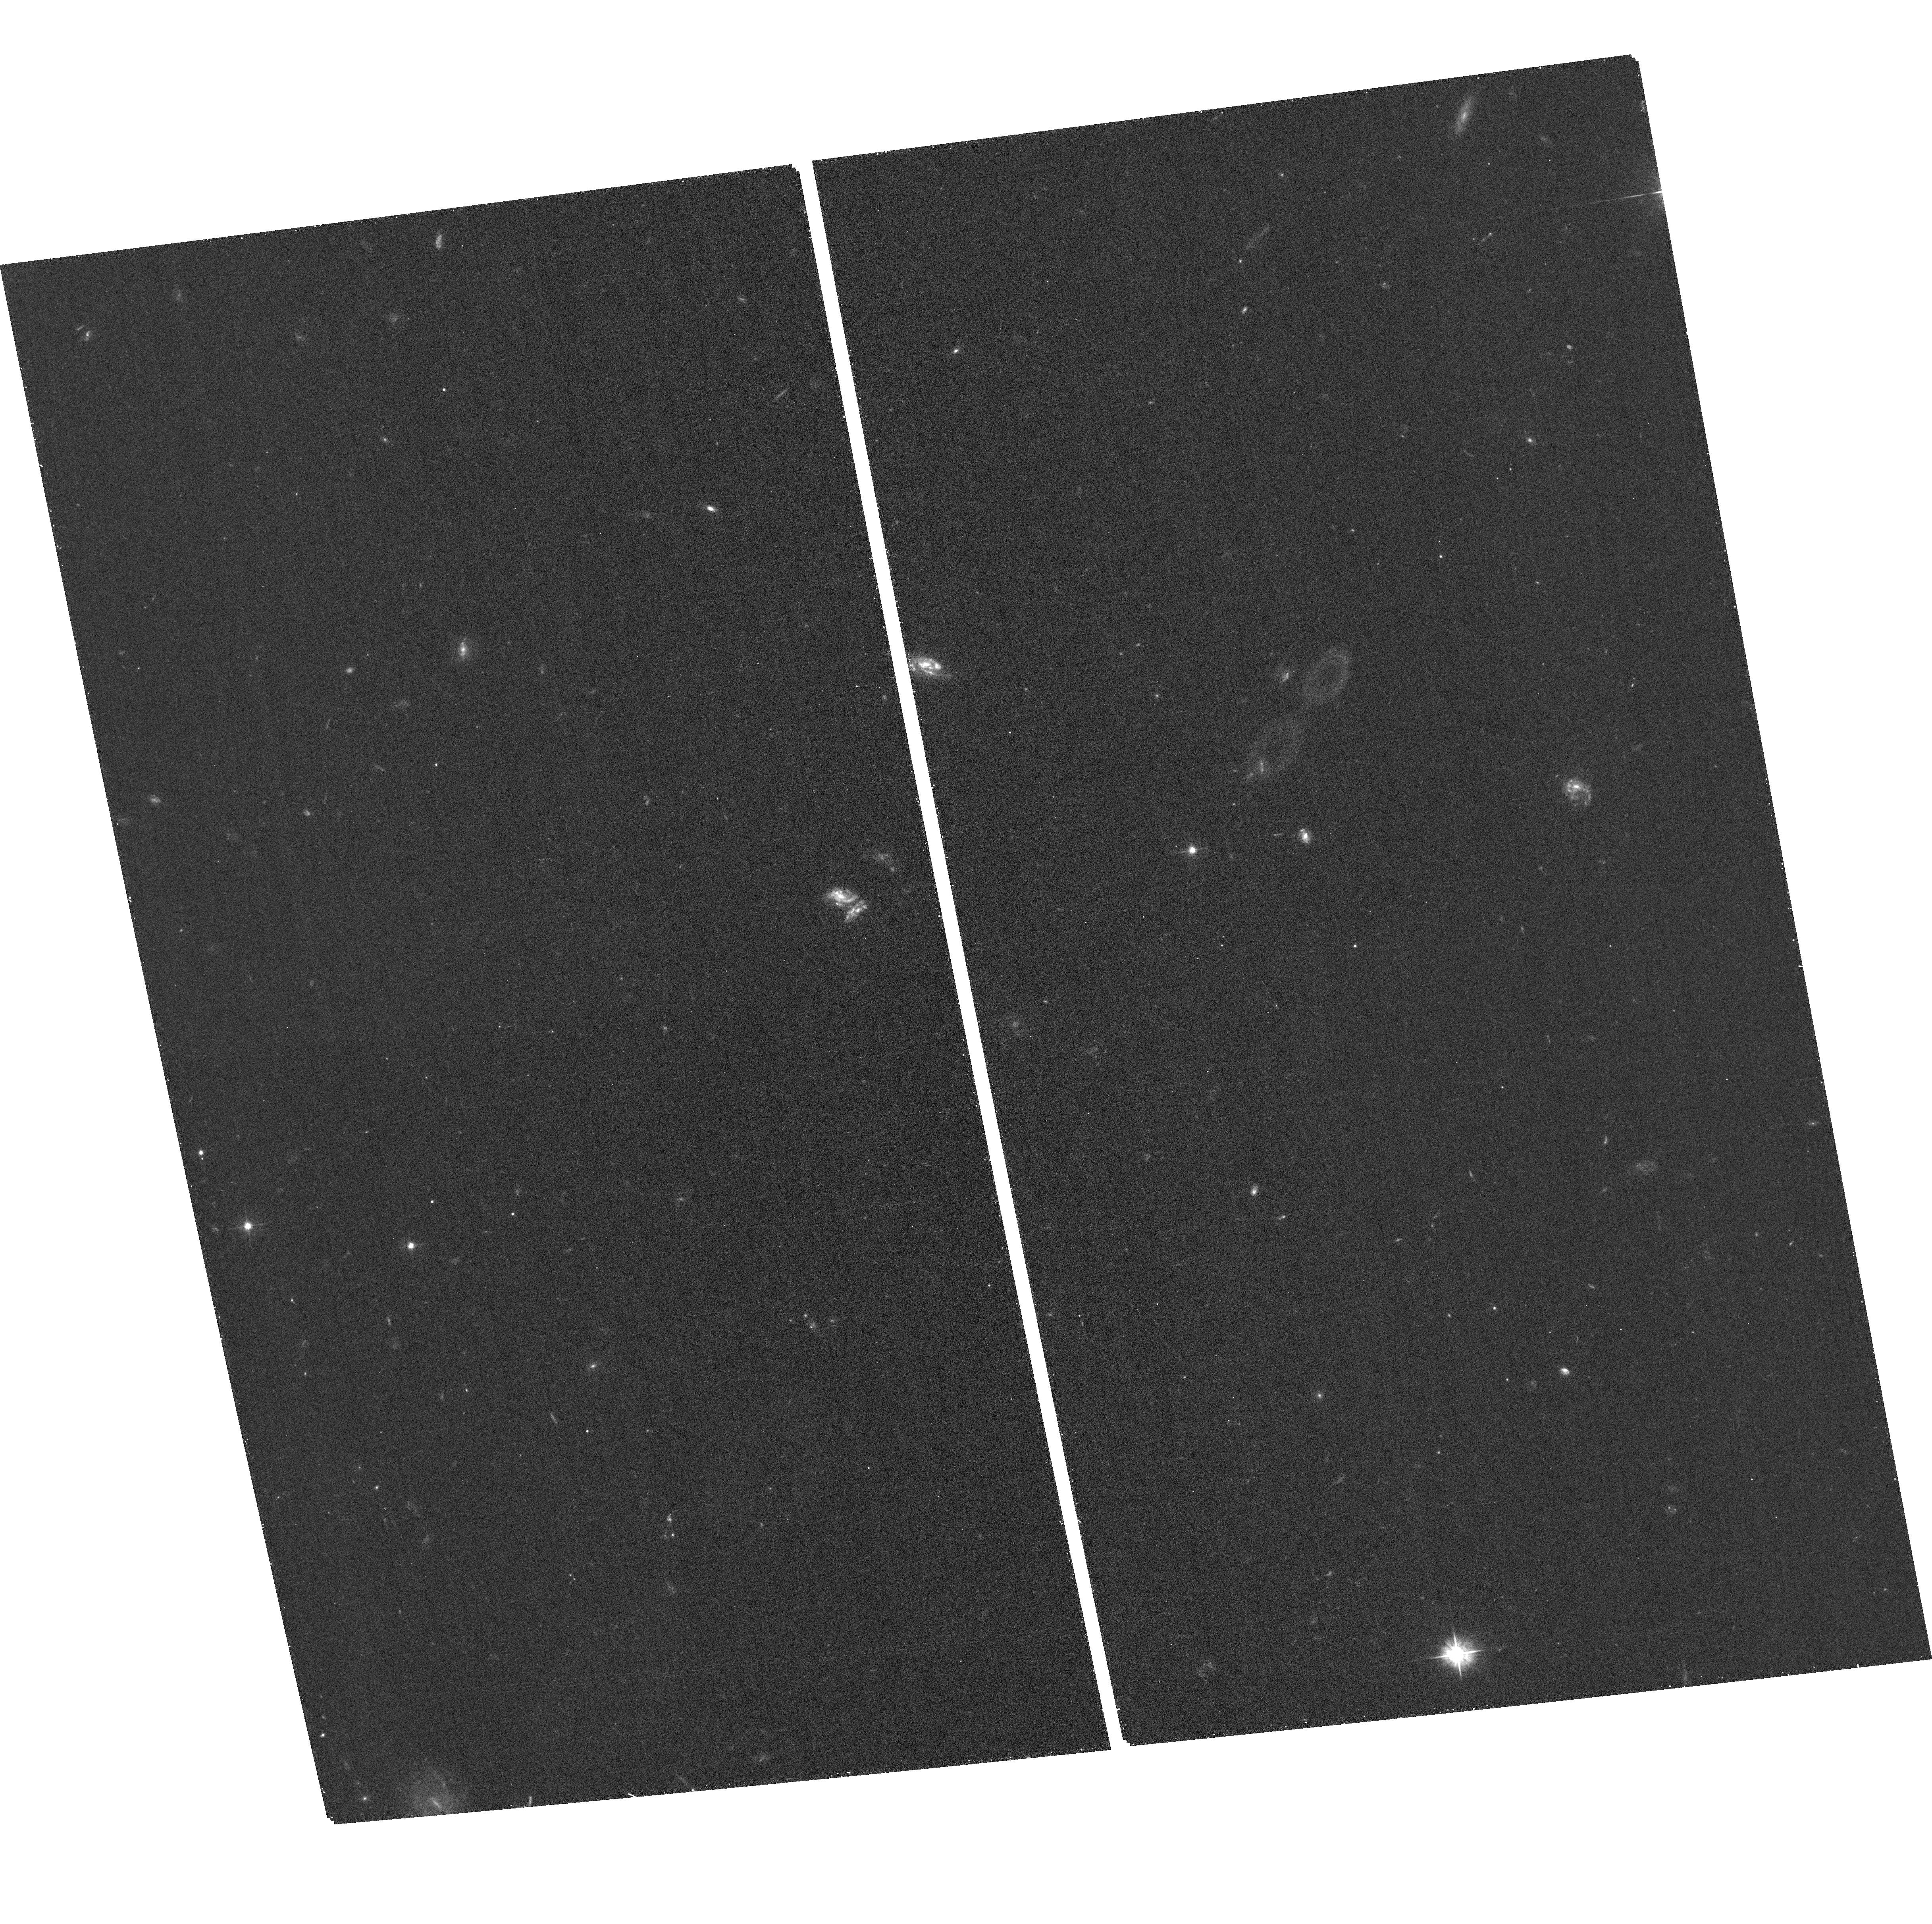
Target: GRB190114C. Instrument: ACS/WFC. Filter: F475W. Exposure: 18 min. Observation ID: hst_15684_03_acs_wfc_f475w_jdyo03

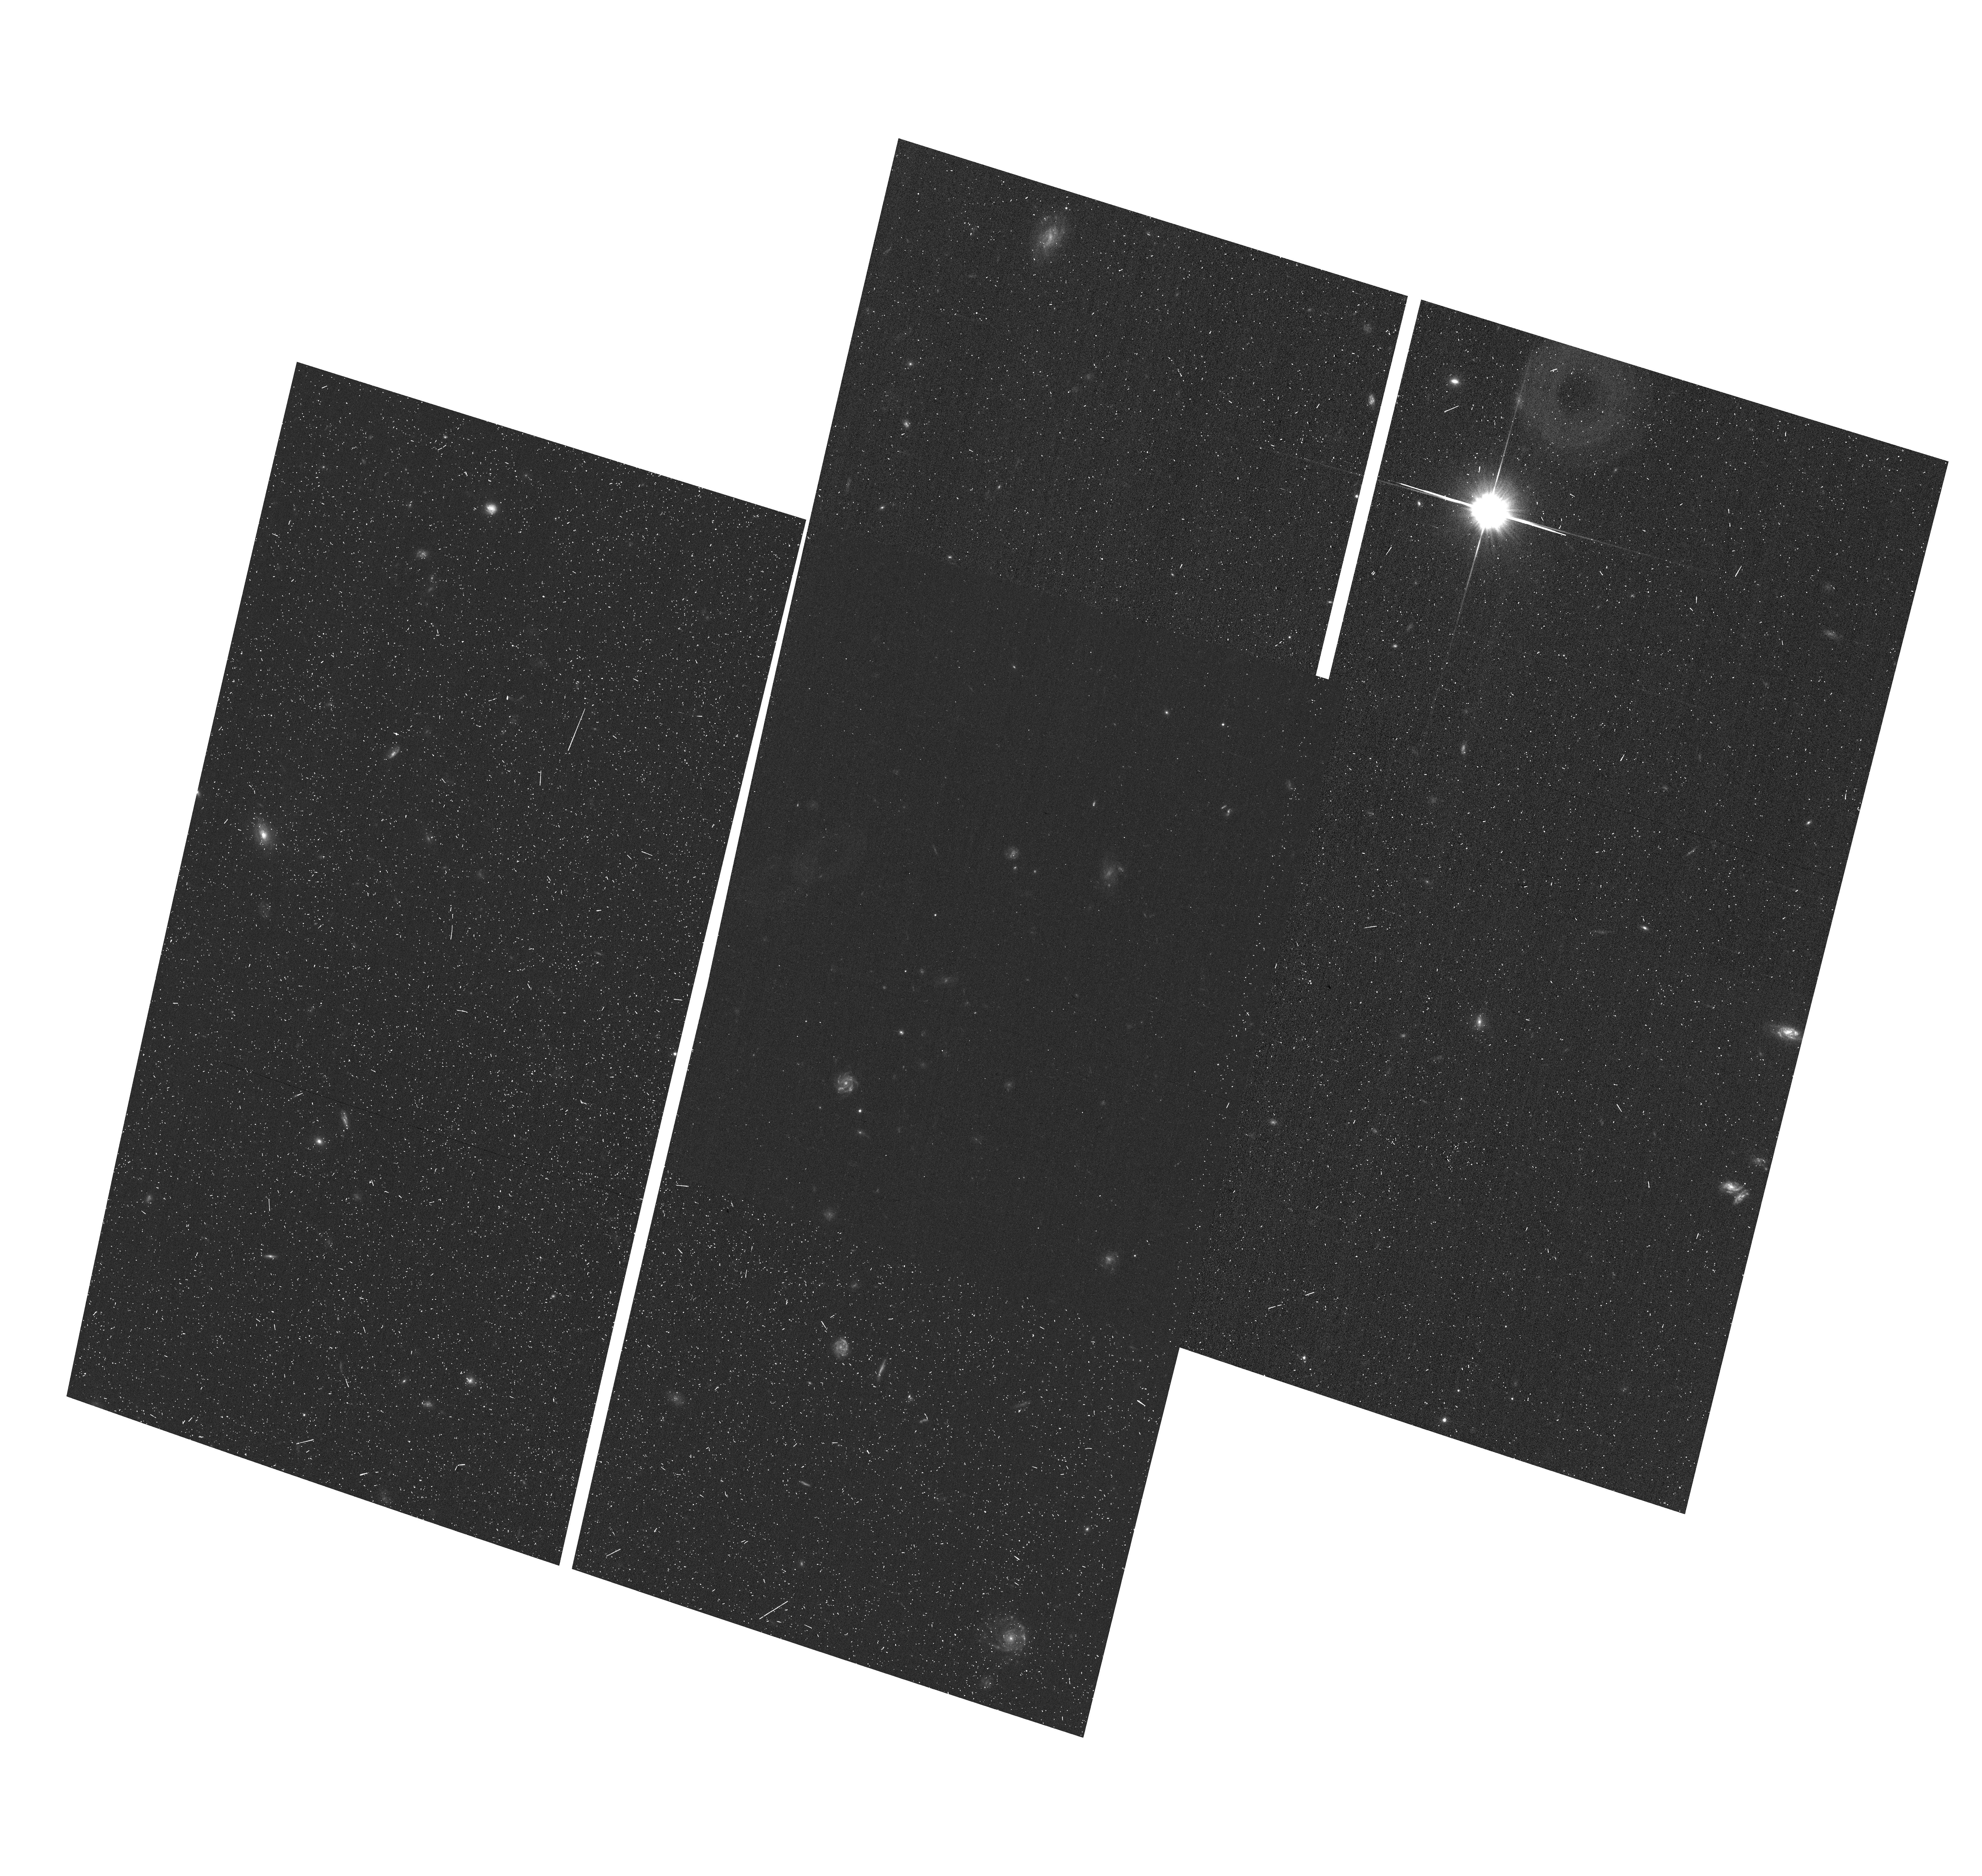
Target: GRB190114C. Instrument: ACS/WFC. Filter: F606W. Exposure: 9 min. Observation ID: hst_15684_01_acs_wfc_f606w_jdyo01

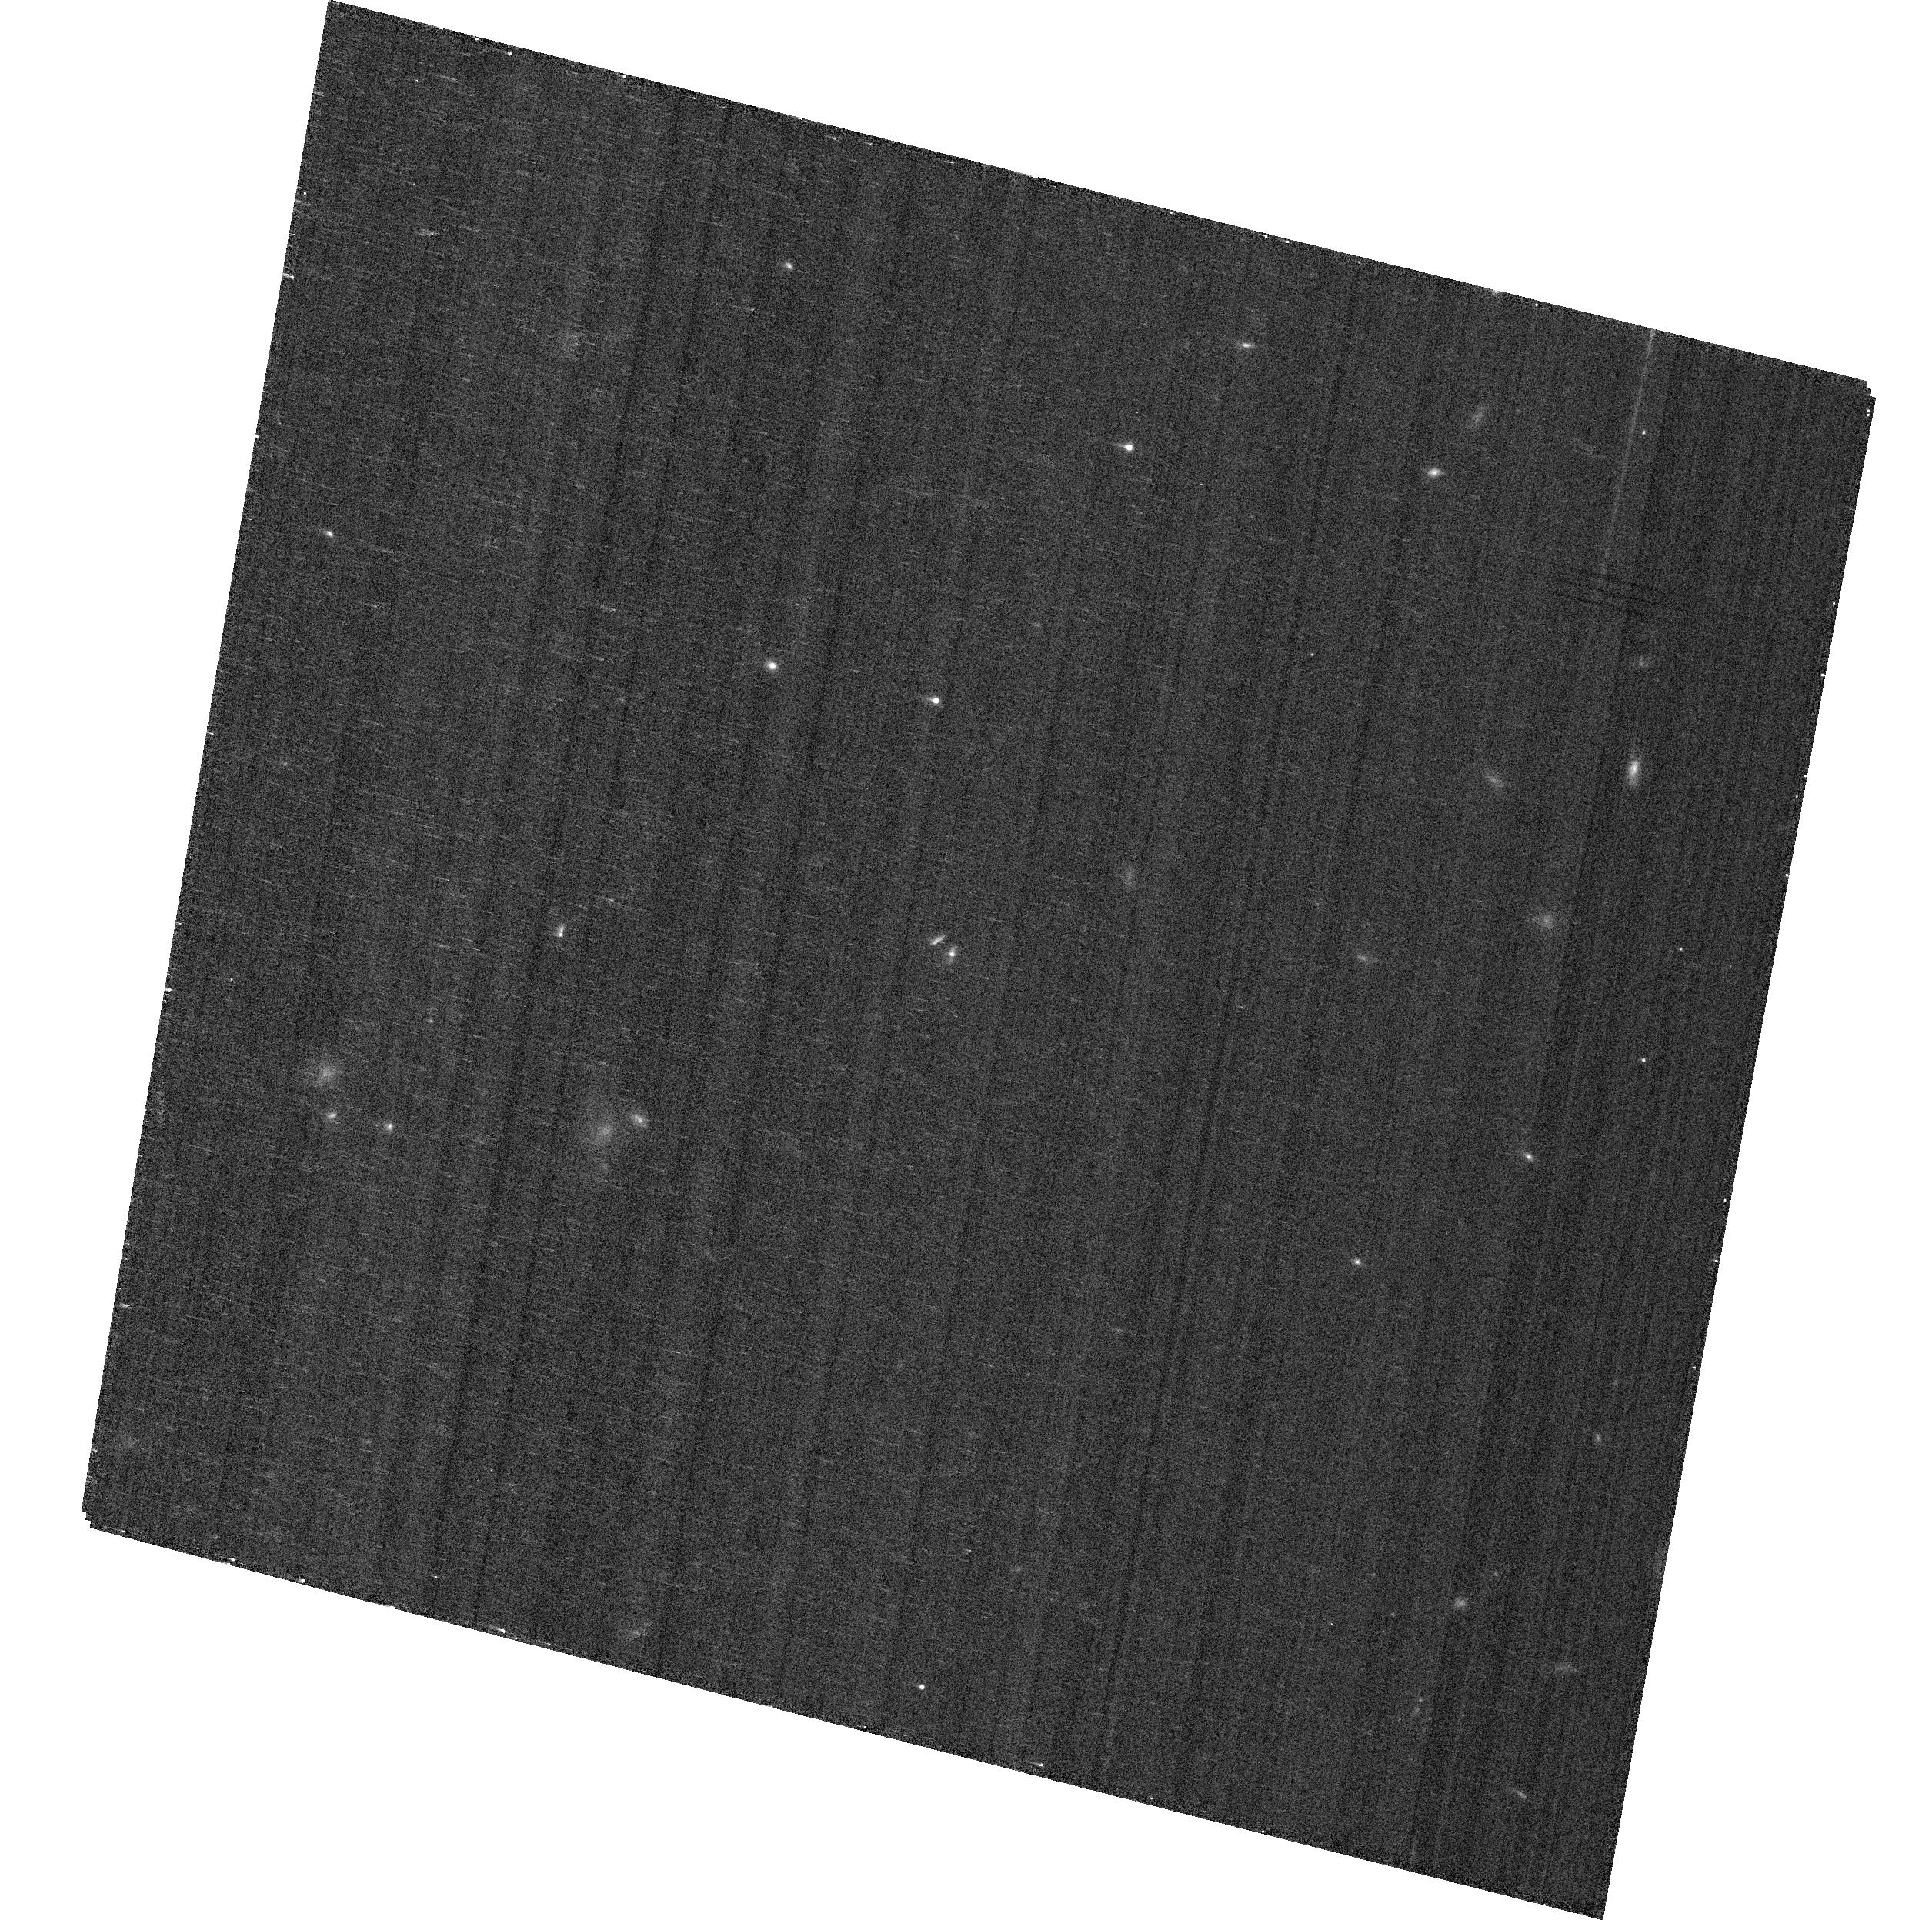
Target: GRB190114C. Instrument: ACS/WFC. Filter: F775W. Exposure: 6 min. Observation ID: hst_15684_02_acs_wfc_f775w_jdyo02

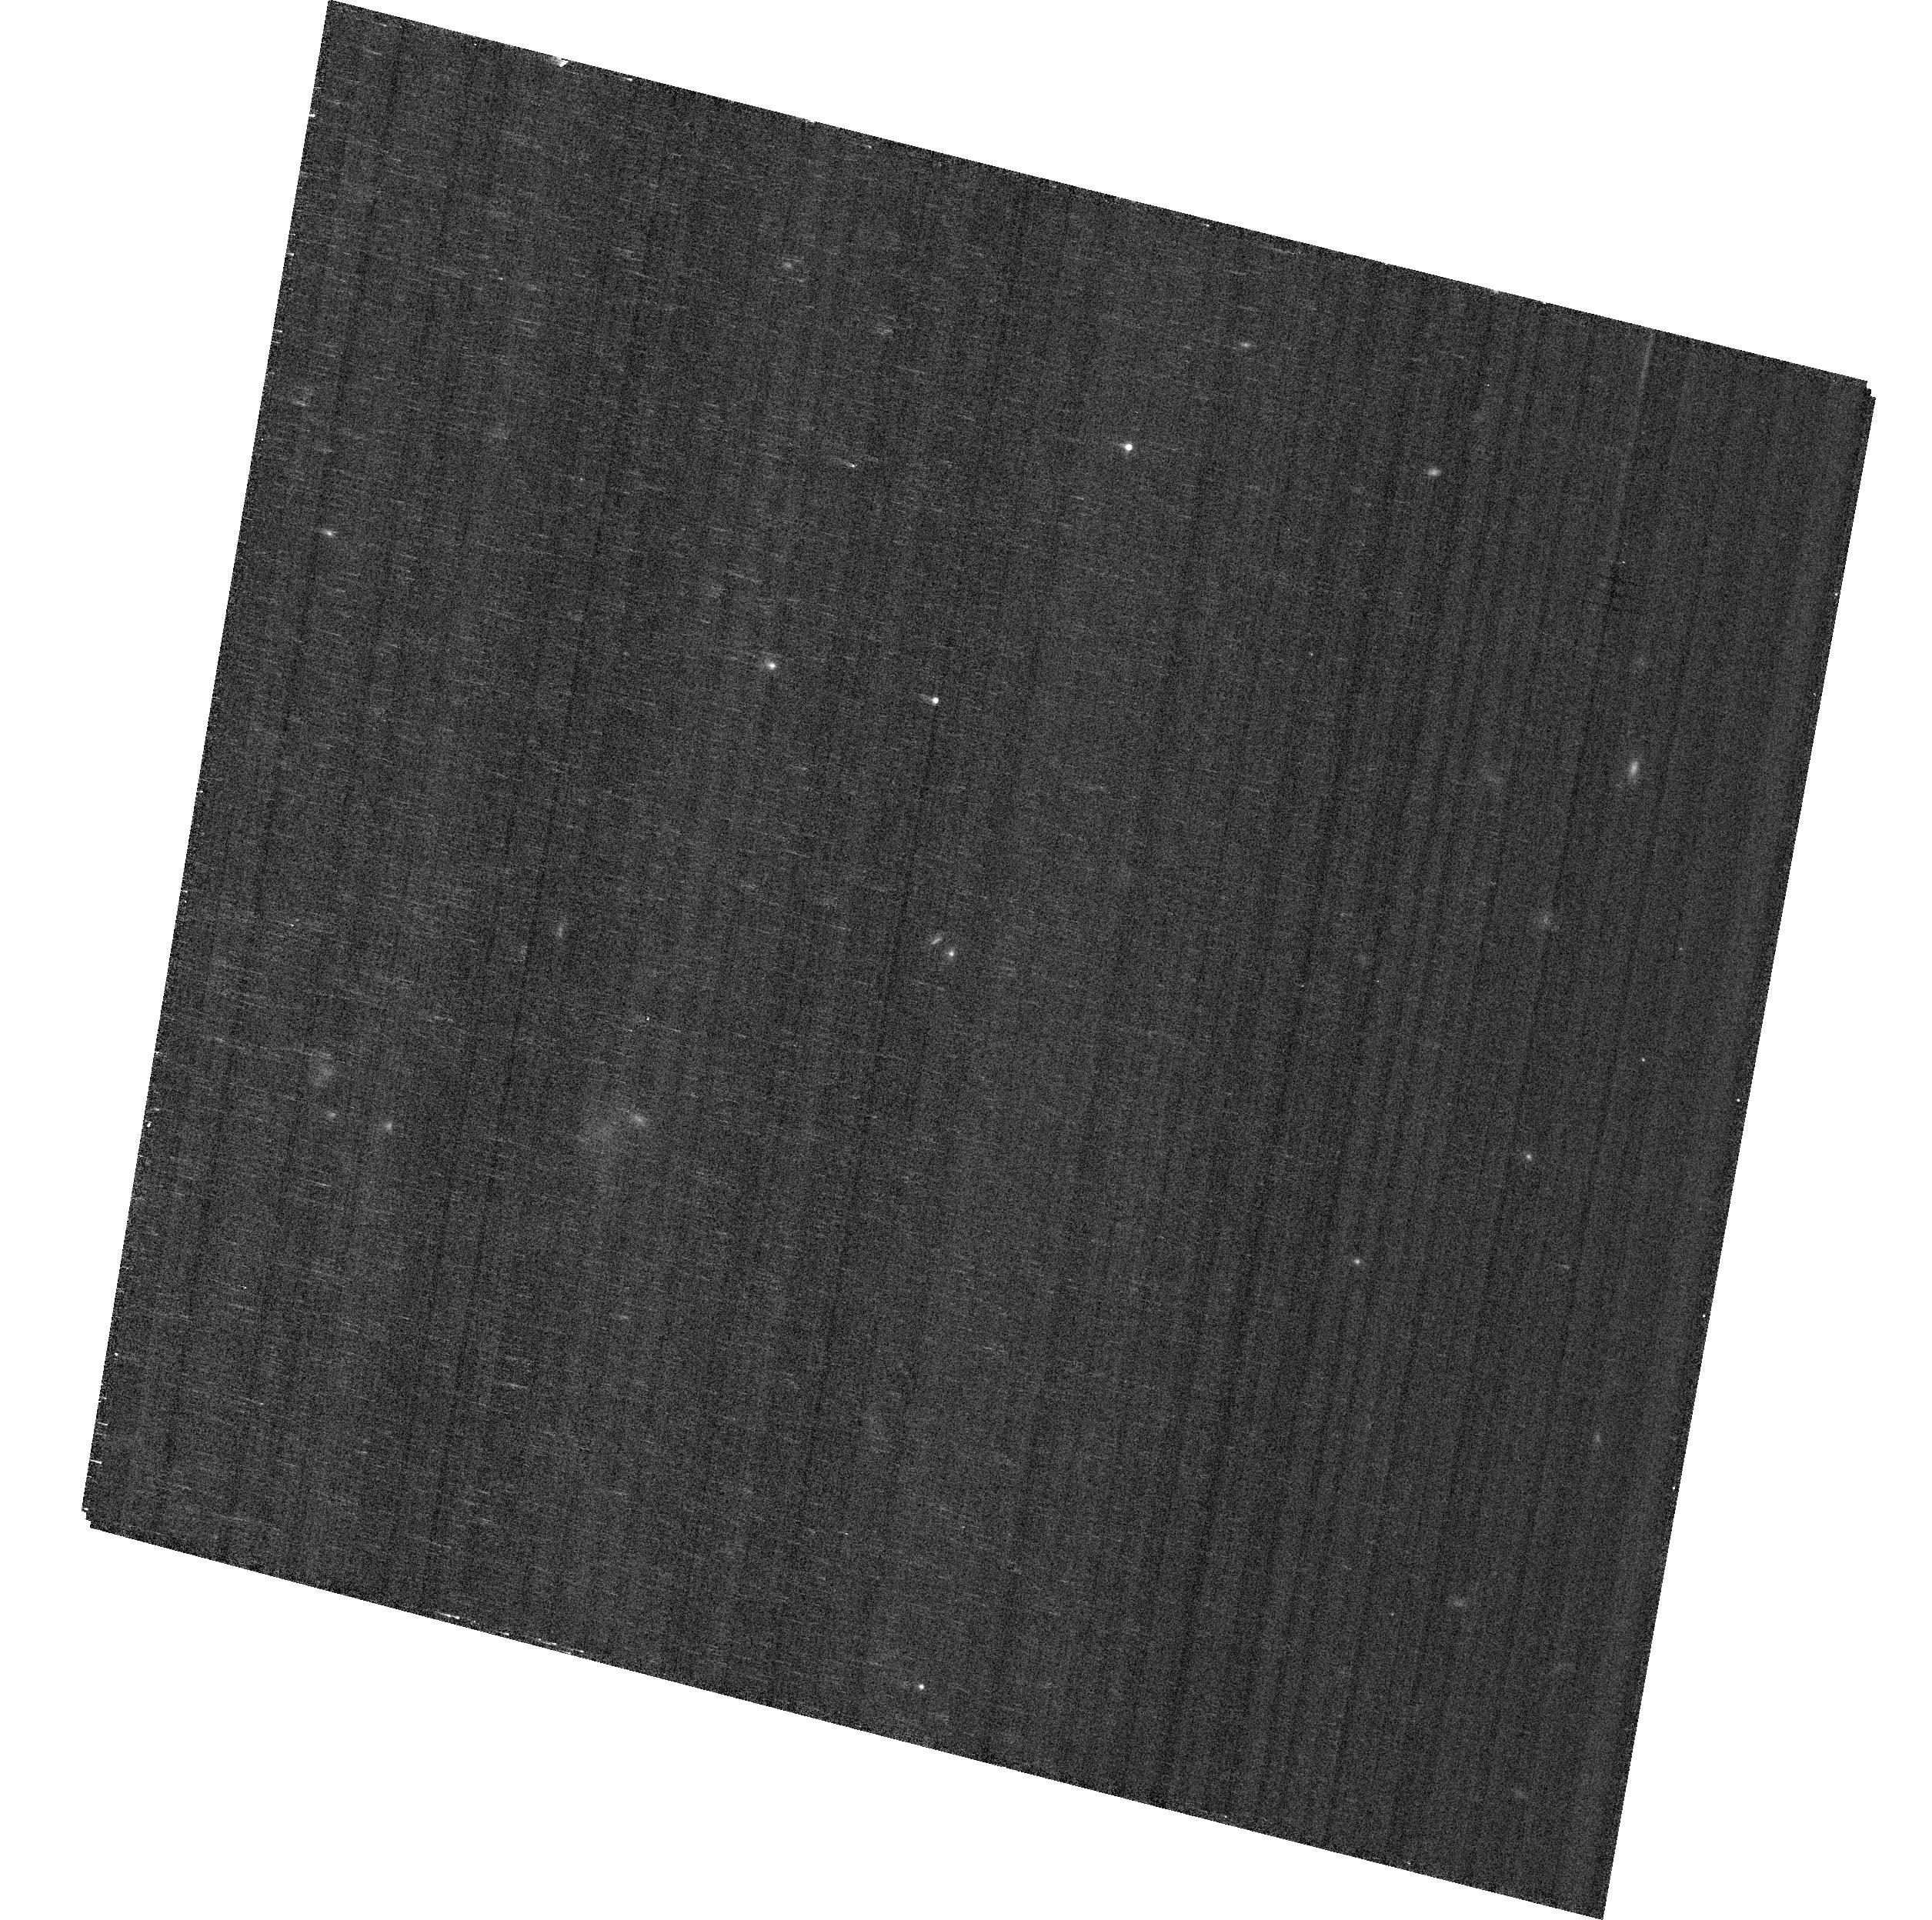
Target: GRB190114C. Instrument: ACS/WFC. Filter: F850LP. Exposure: 6 min. Observation ID: hst_15684_02_acs_wfc_f850lp_jdyo02

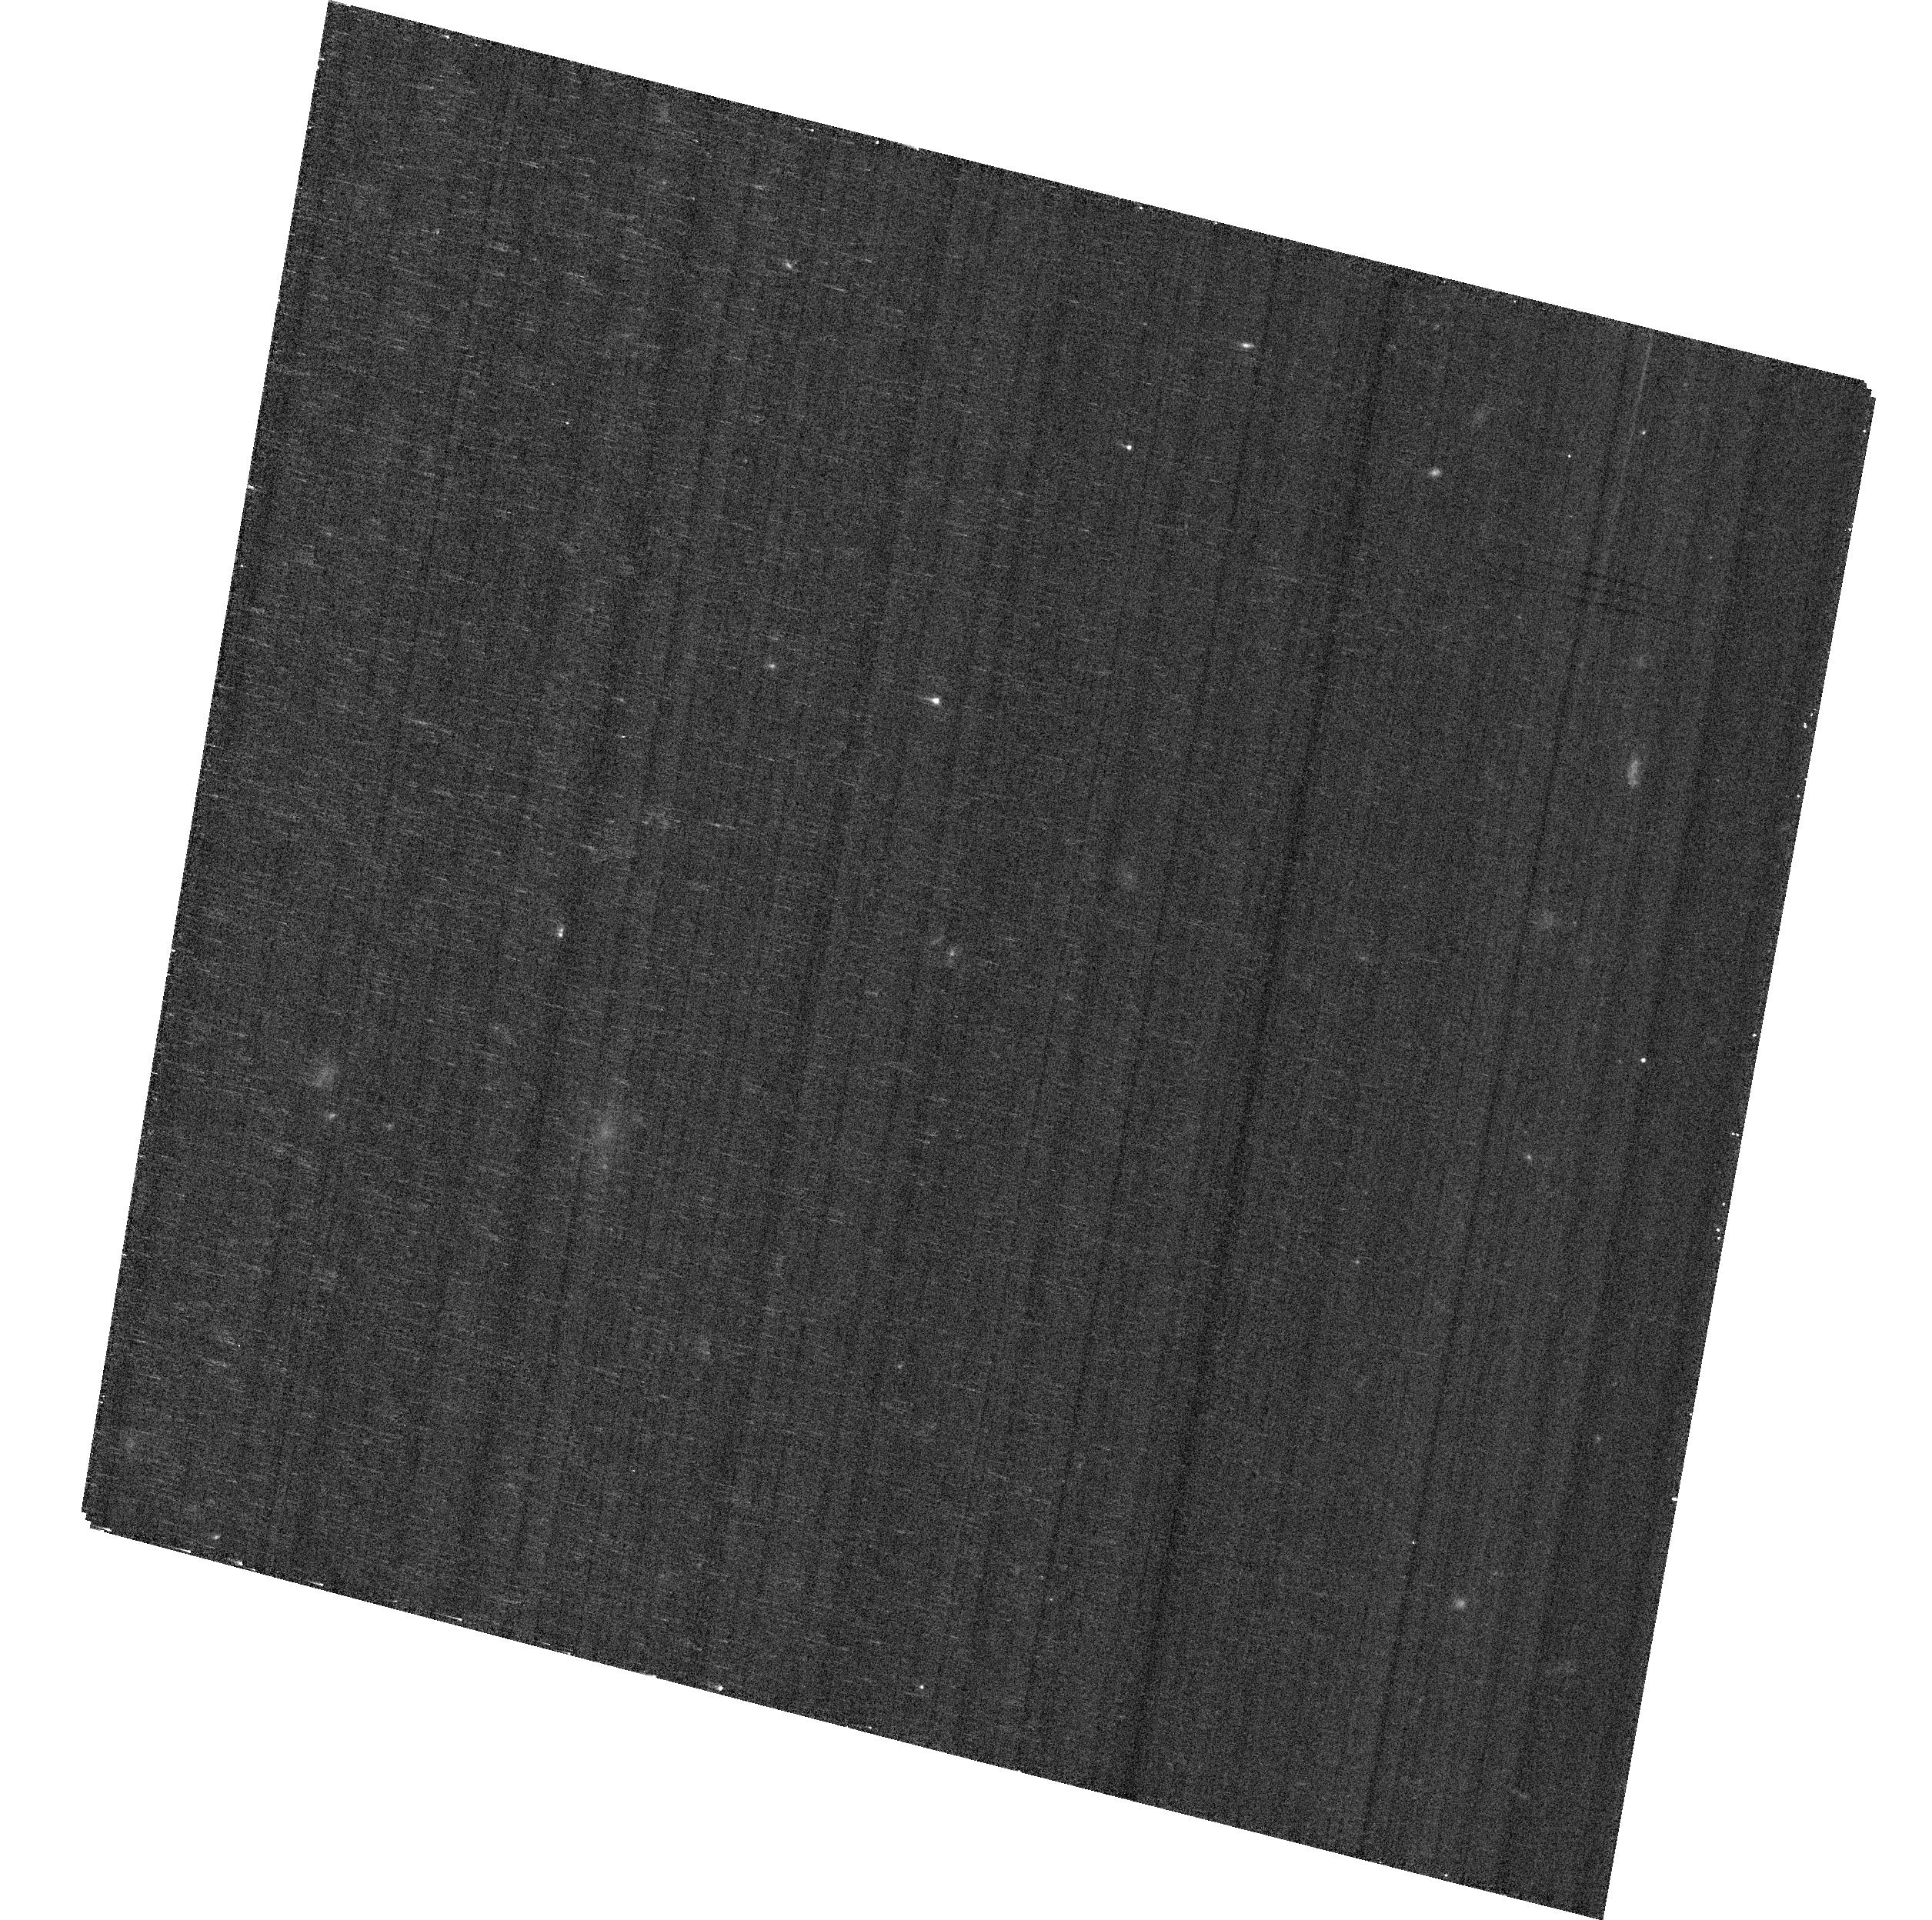
Target: GRB190114C. Instrument: ACS/WFC. Filter: F475W. Exposure: 8 min. Observation ID: hst_15684_02_acs_wfc_f475w_jdyo02

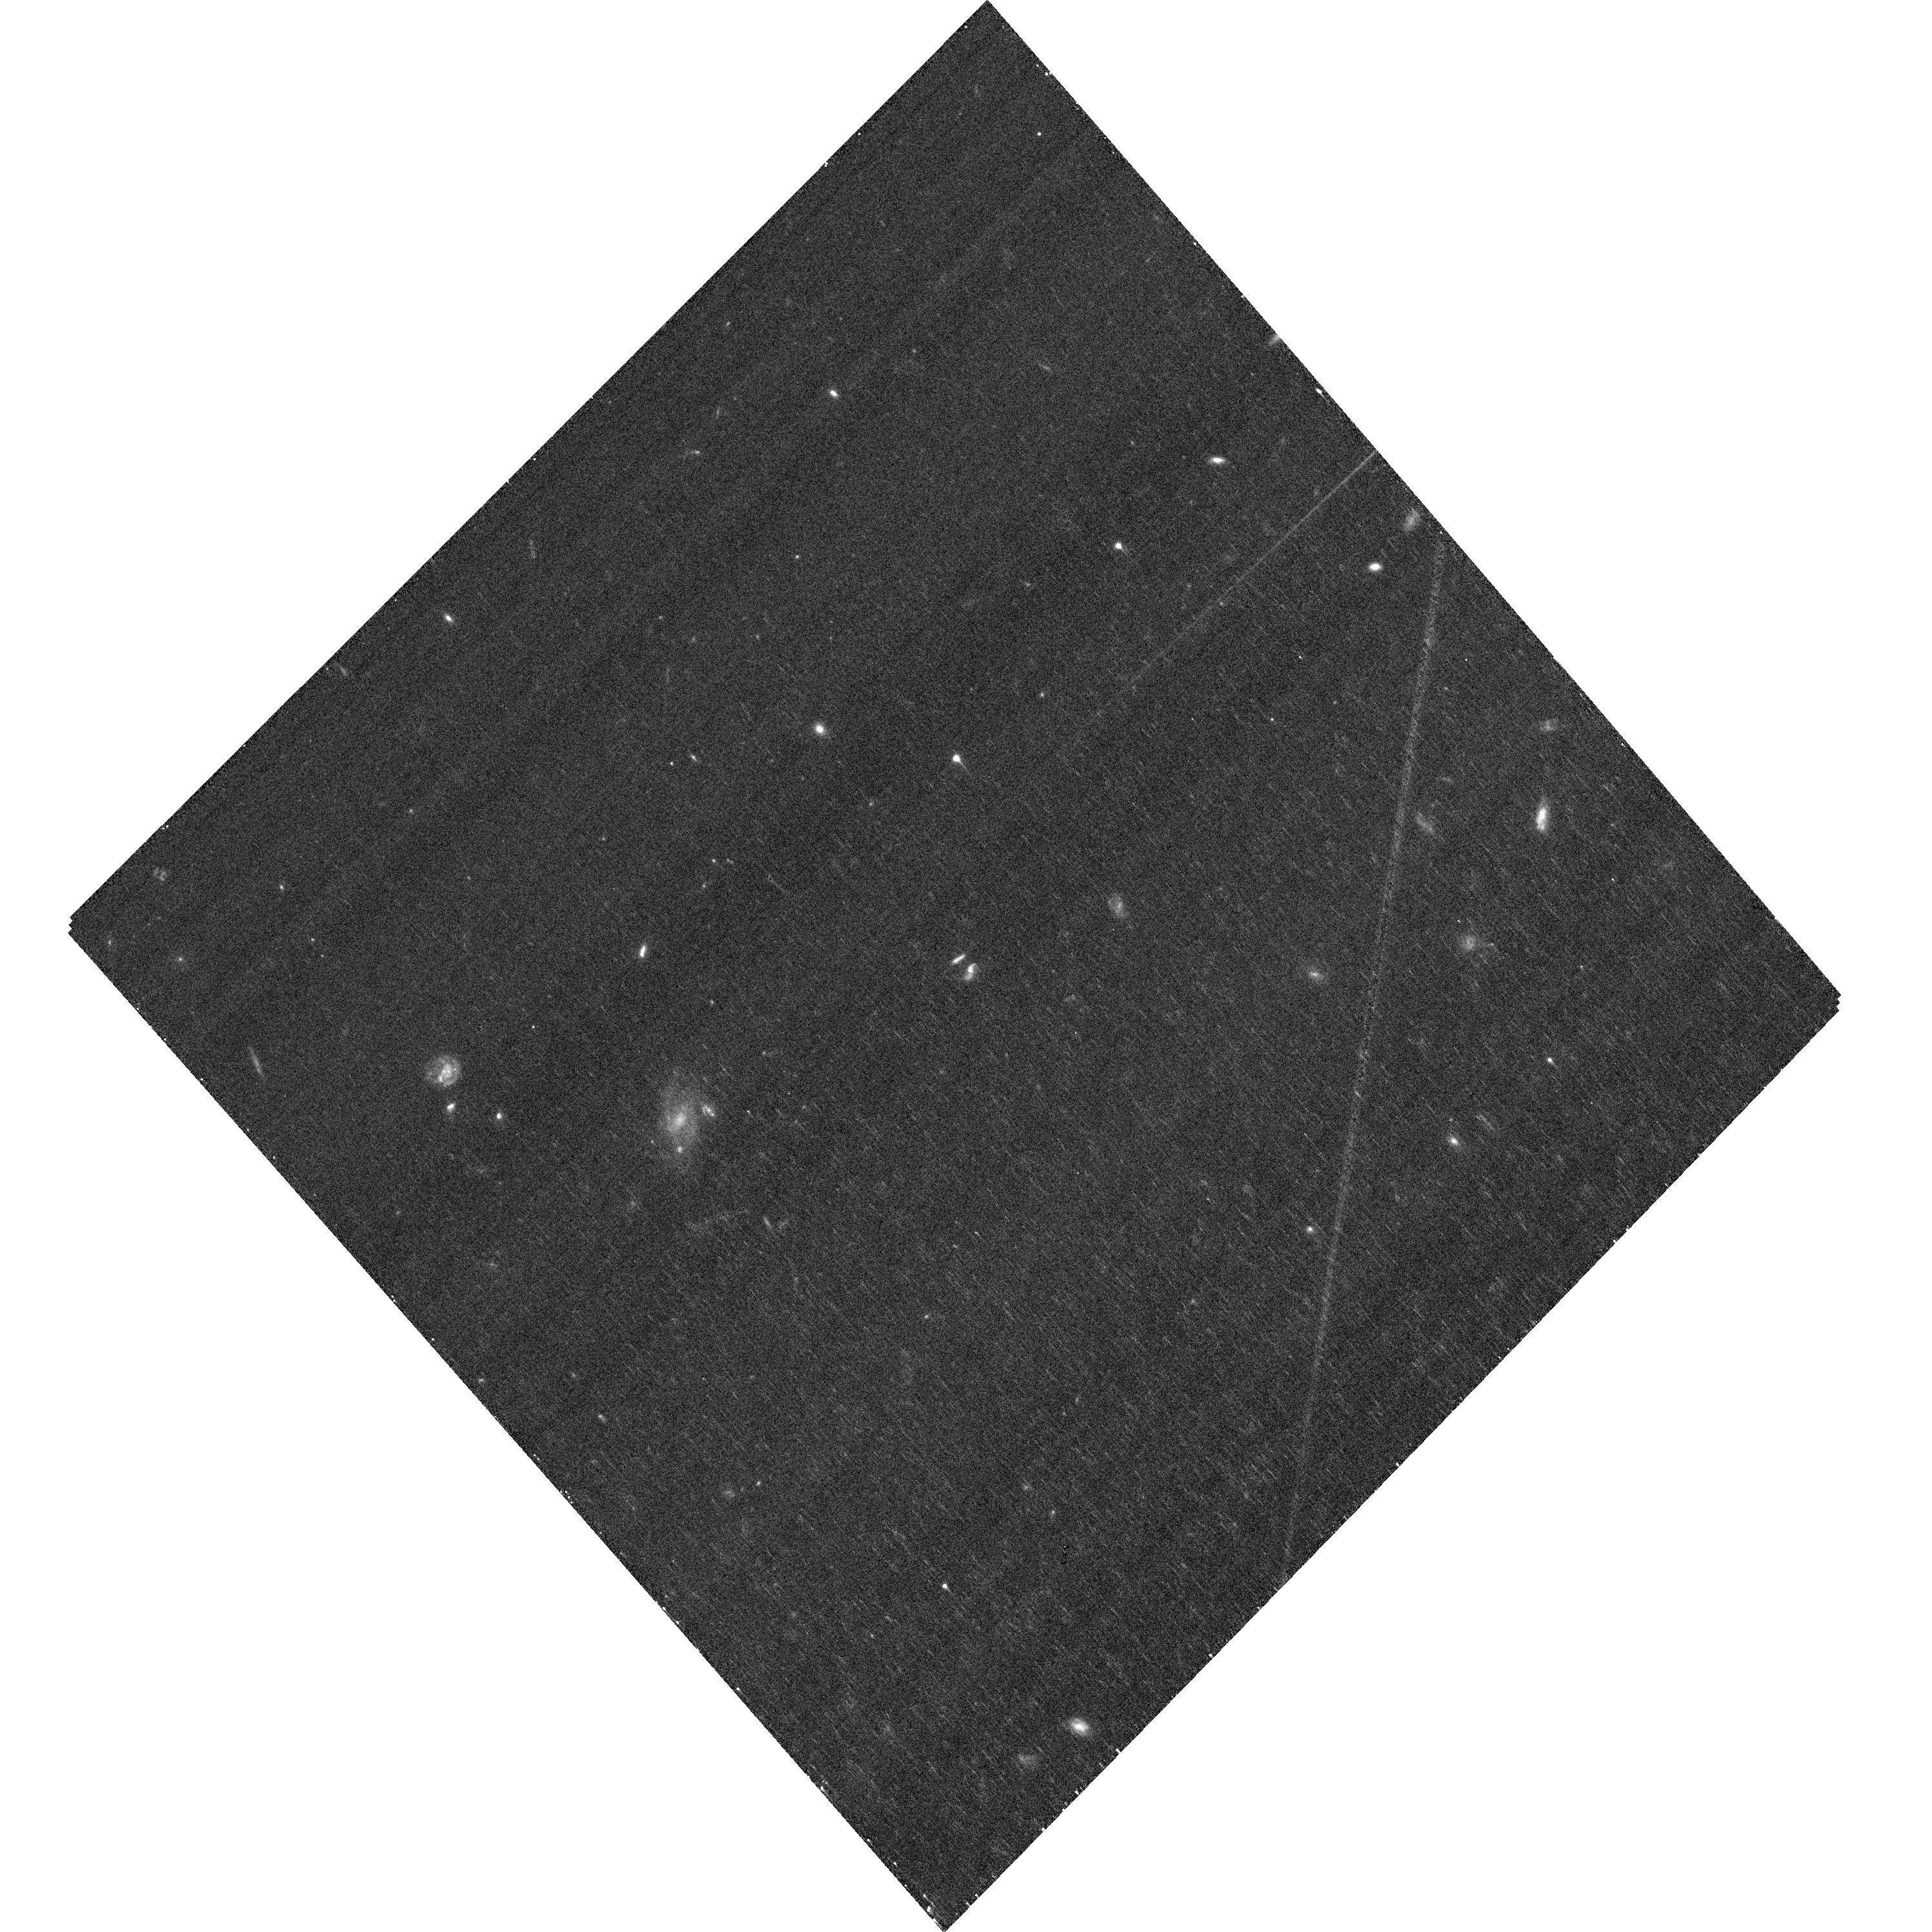
Target: GRB190114C. Instrument: ACS/WFC. Filter: F606W. Exposure: 12 min. Observation ID: hst_15684_04_acs_wfc_f606w_jdyo04

The progenitor and physics of the first TeV gamma-ray burst (PI: Levan, Andrew James)

The detection by the MAGIC telescope of GRB 190114C, with photons approaching TeV energies, marks it as the first GRB to create luminous emission in this extreme energy range. At a redshift of z=0.41, scattering off the extragalactic background light (EBL) should greatly diminish the luminosity at this energy, and its detection is either implying something about fundamental physics, or suggesting an event which can create a truly exceptional high energy component. Here we propose a programme of HST observations that will dissect the details of this explosion; we will track the source as it fades into its host, determine the true energy (through the detection of any so-called jet-break) and disentangle the afterglow from any associated supernova. These observations will constrain the physics of the GRB emission and compare the properties of the progenitor star - through its supernova -- with those of other GRBs. Together this will enable us to test the origin of this extreme burst. Hot on the heels of the detection of gravitational waves and high energy neutrinos this detection of TeV photons from a GRB further highlights how new technologies enable insights into hitherto inaccessible areas of science.